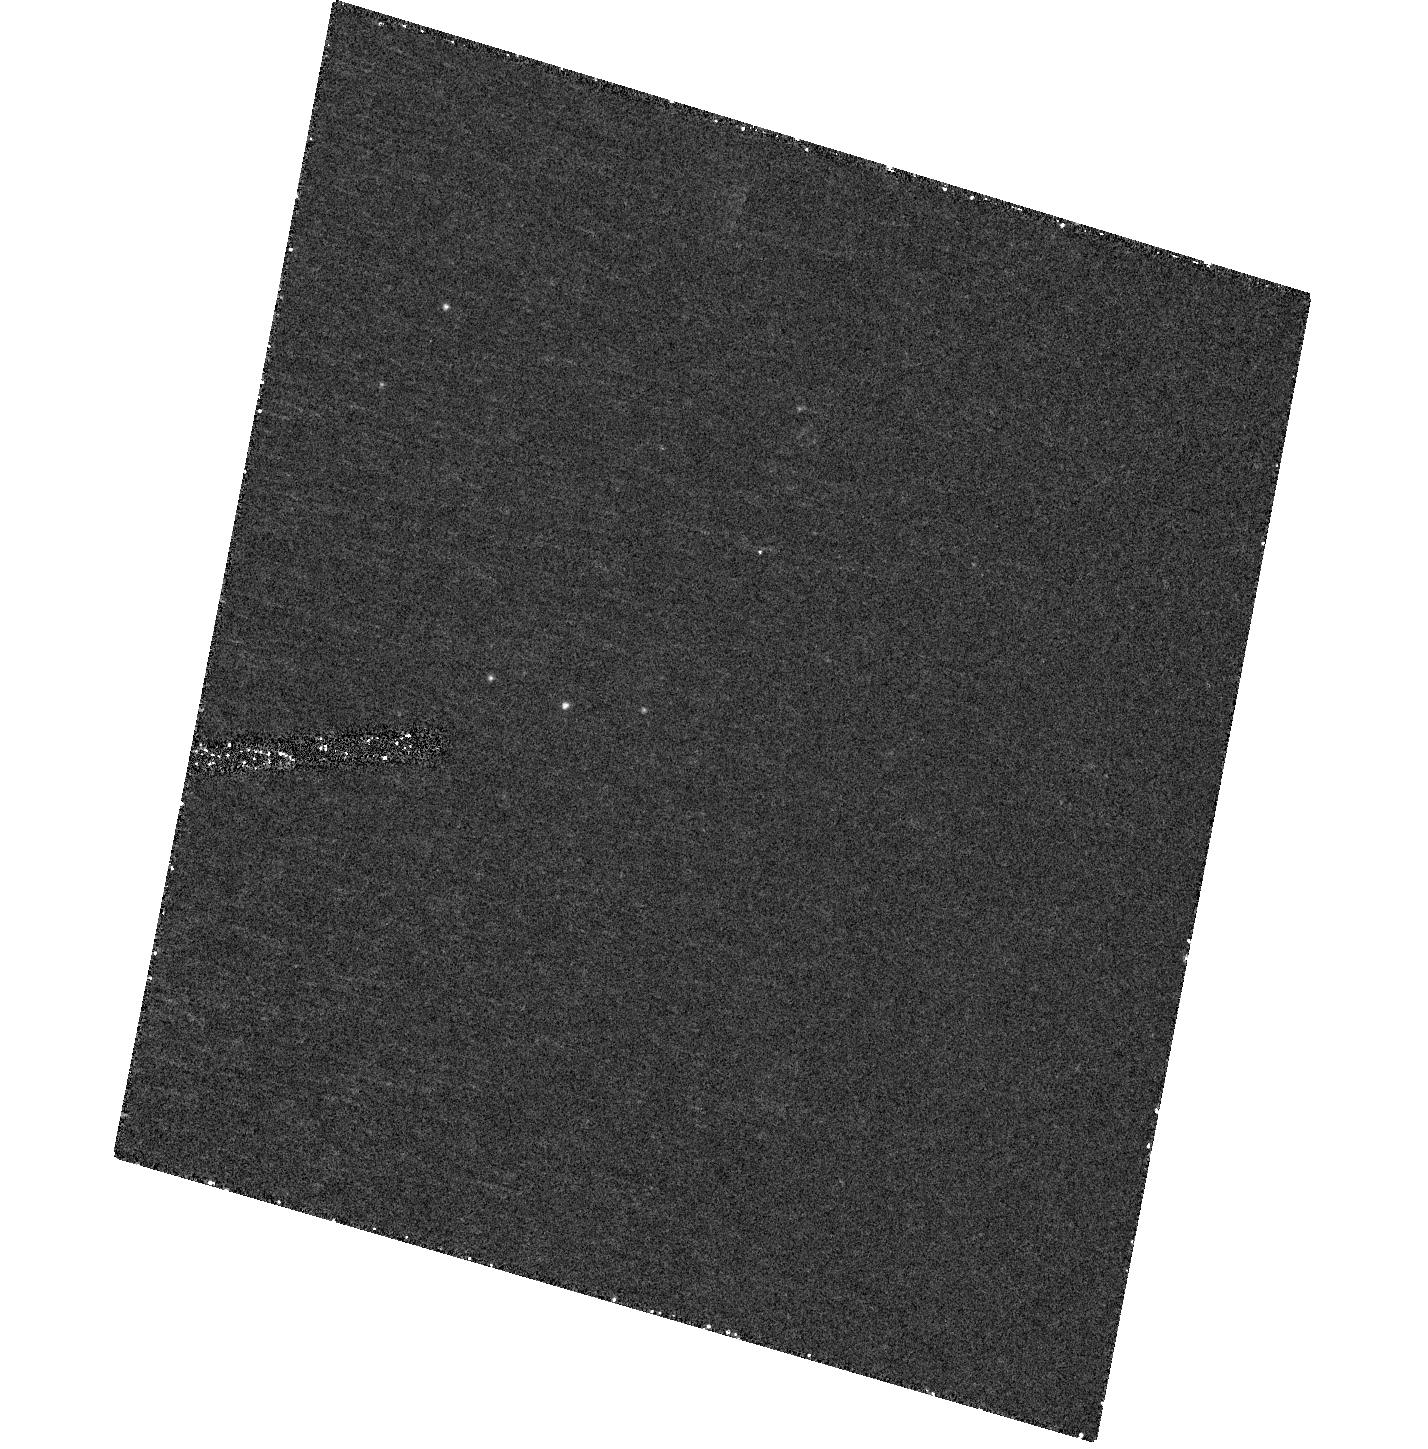
Target: IC-342-X1
Instrument: ACS/HRC
Filter: F330W
Exposure: 48 min
Observation ID: hst_10579_b3_acs_hrc_f330w_j9h8b3

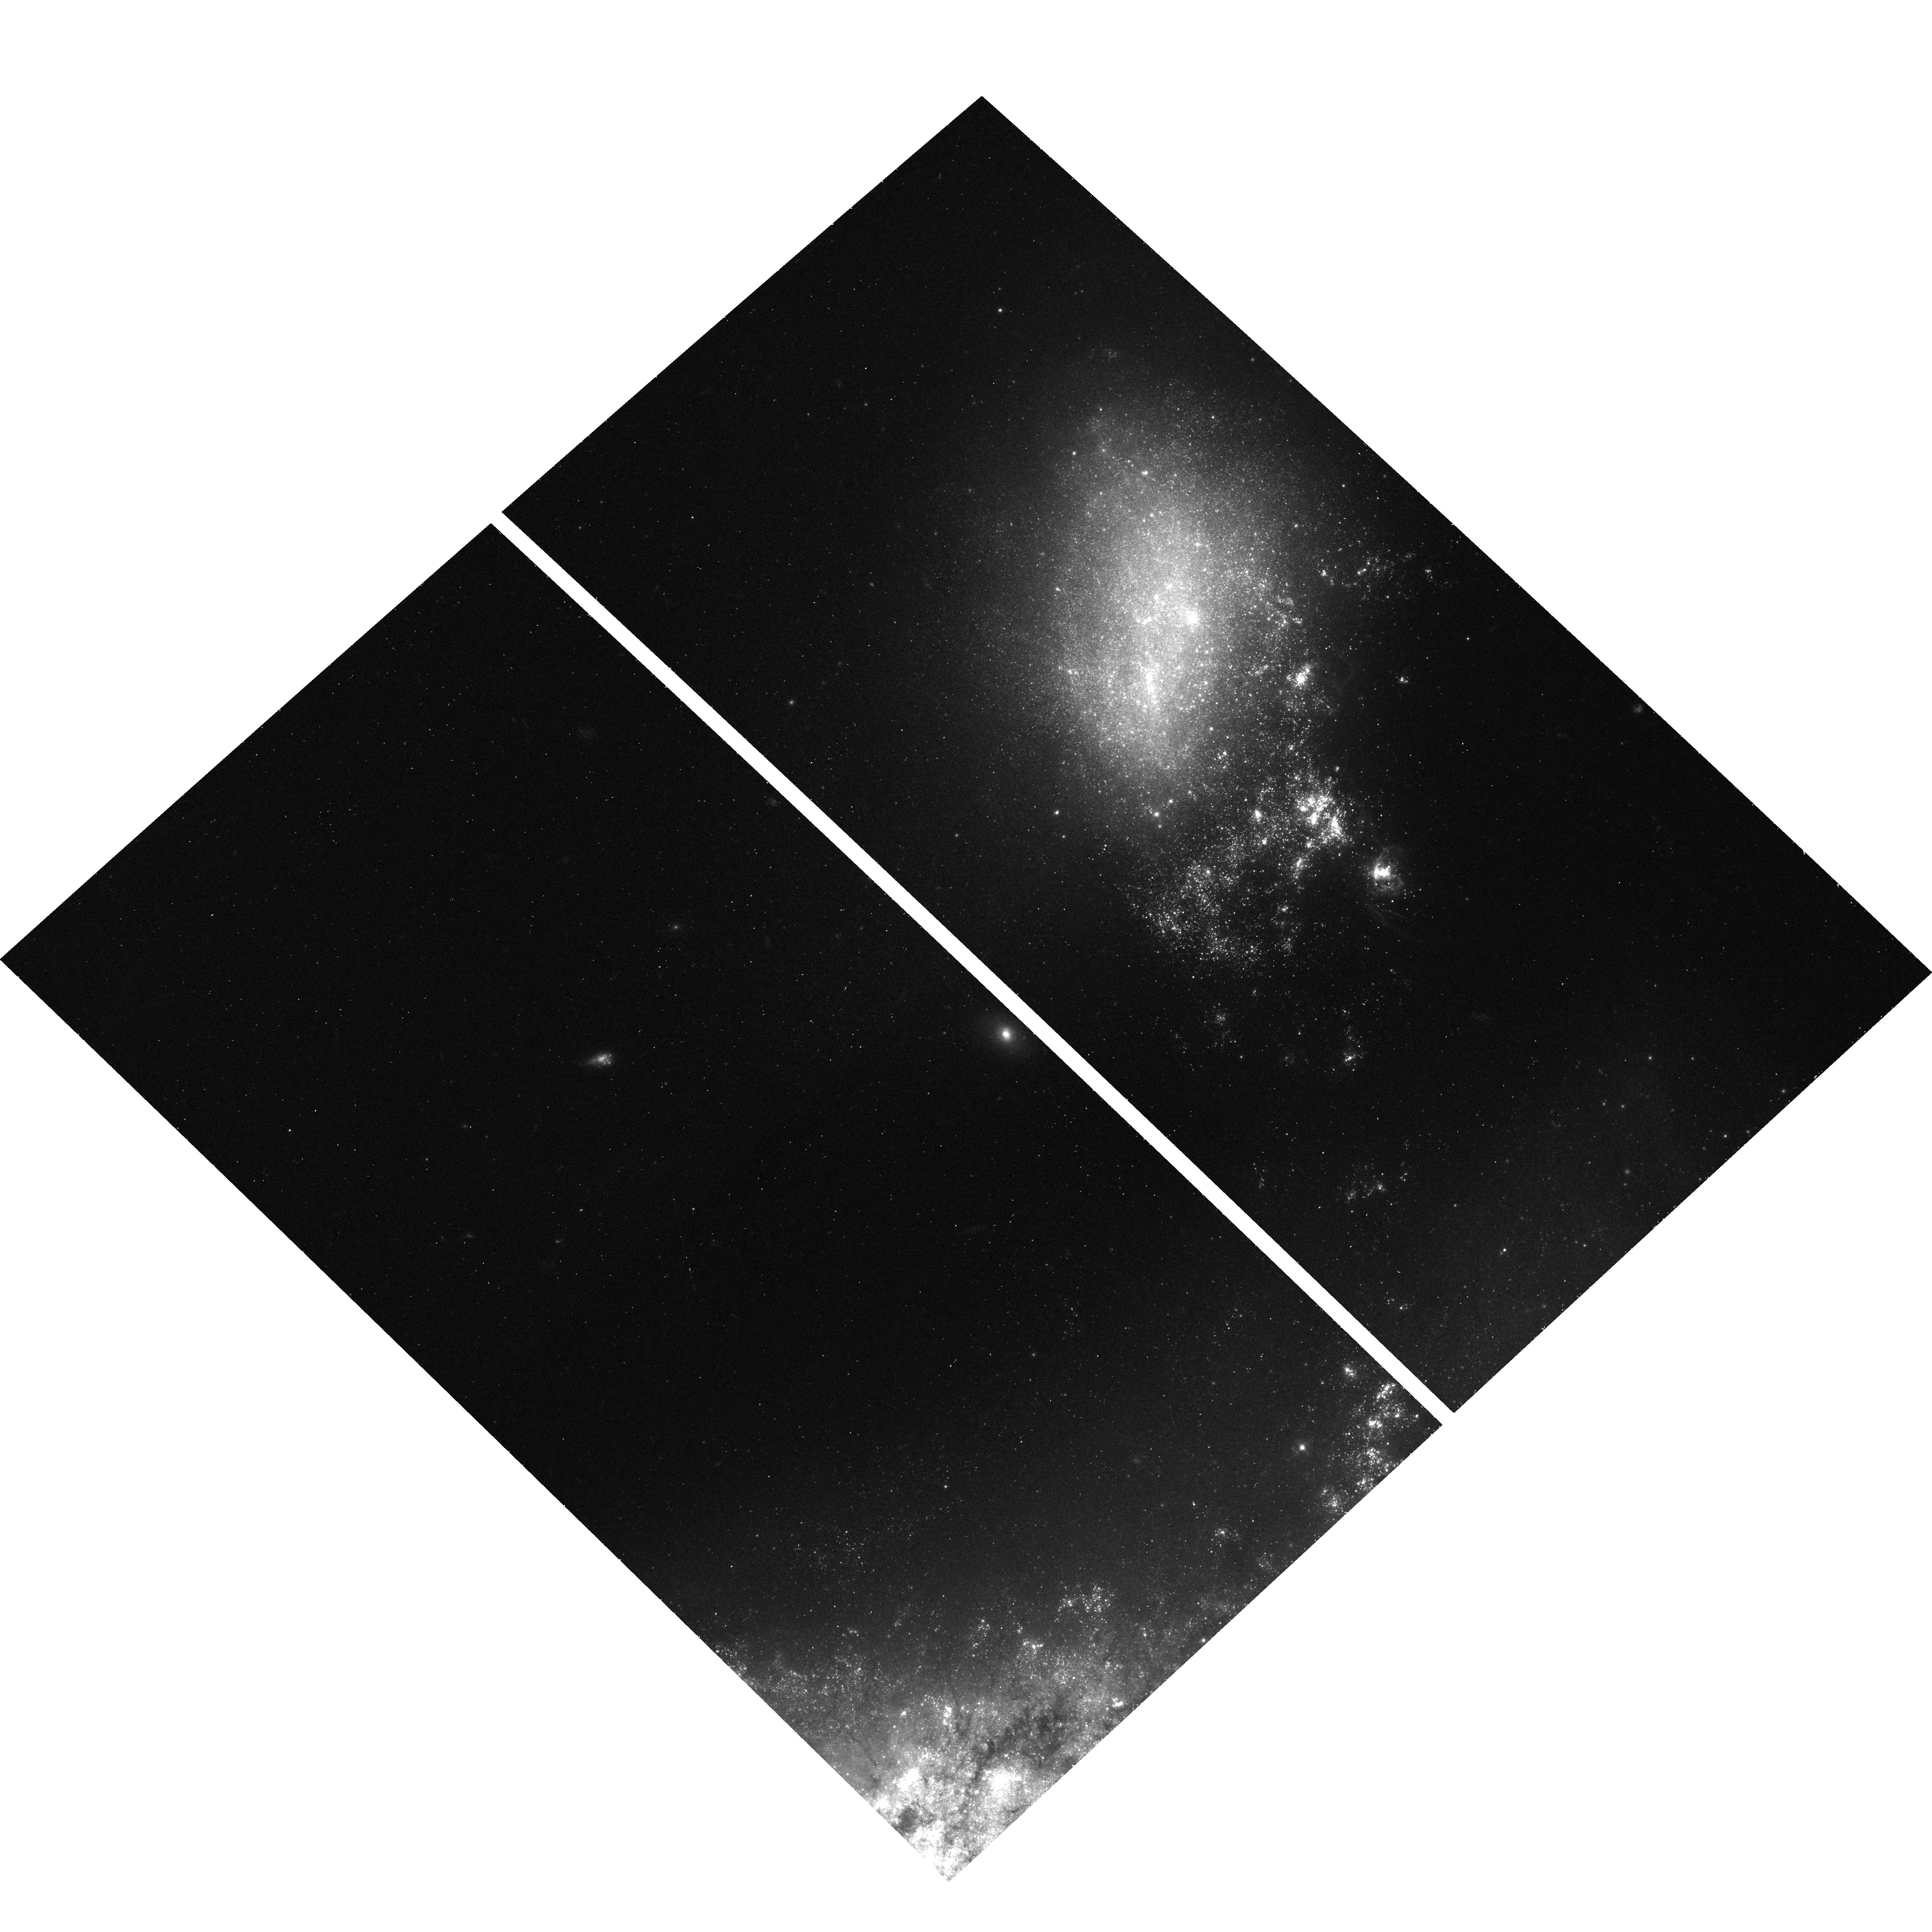
Target: NGC4485-X1
Instrument: ACS/WFC
Filter: F435W
Exposure: 19 min
Observation ID: hst_10579_07_acs_wfc_f435w_j9h807

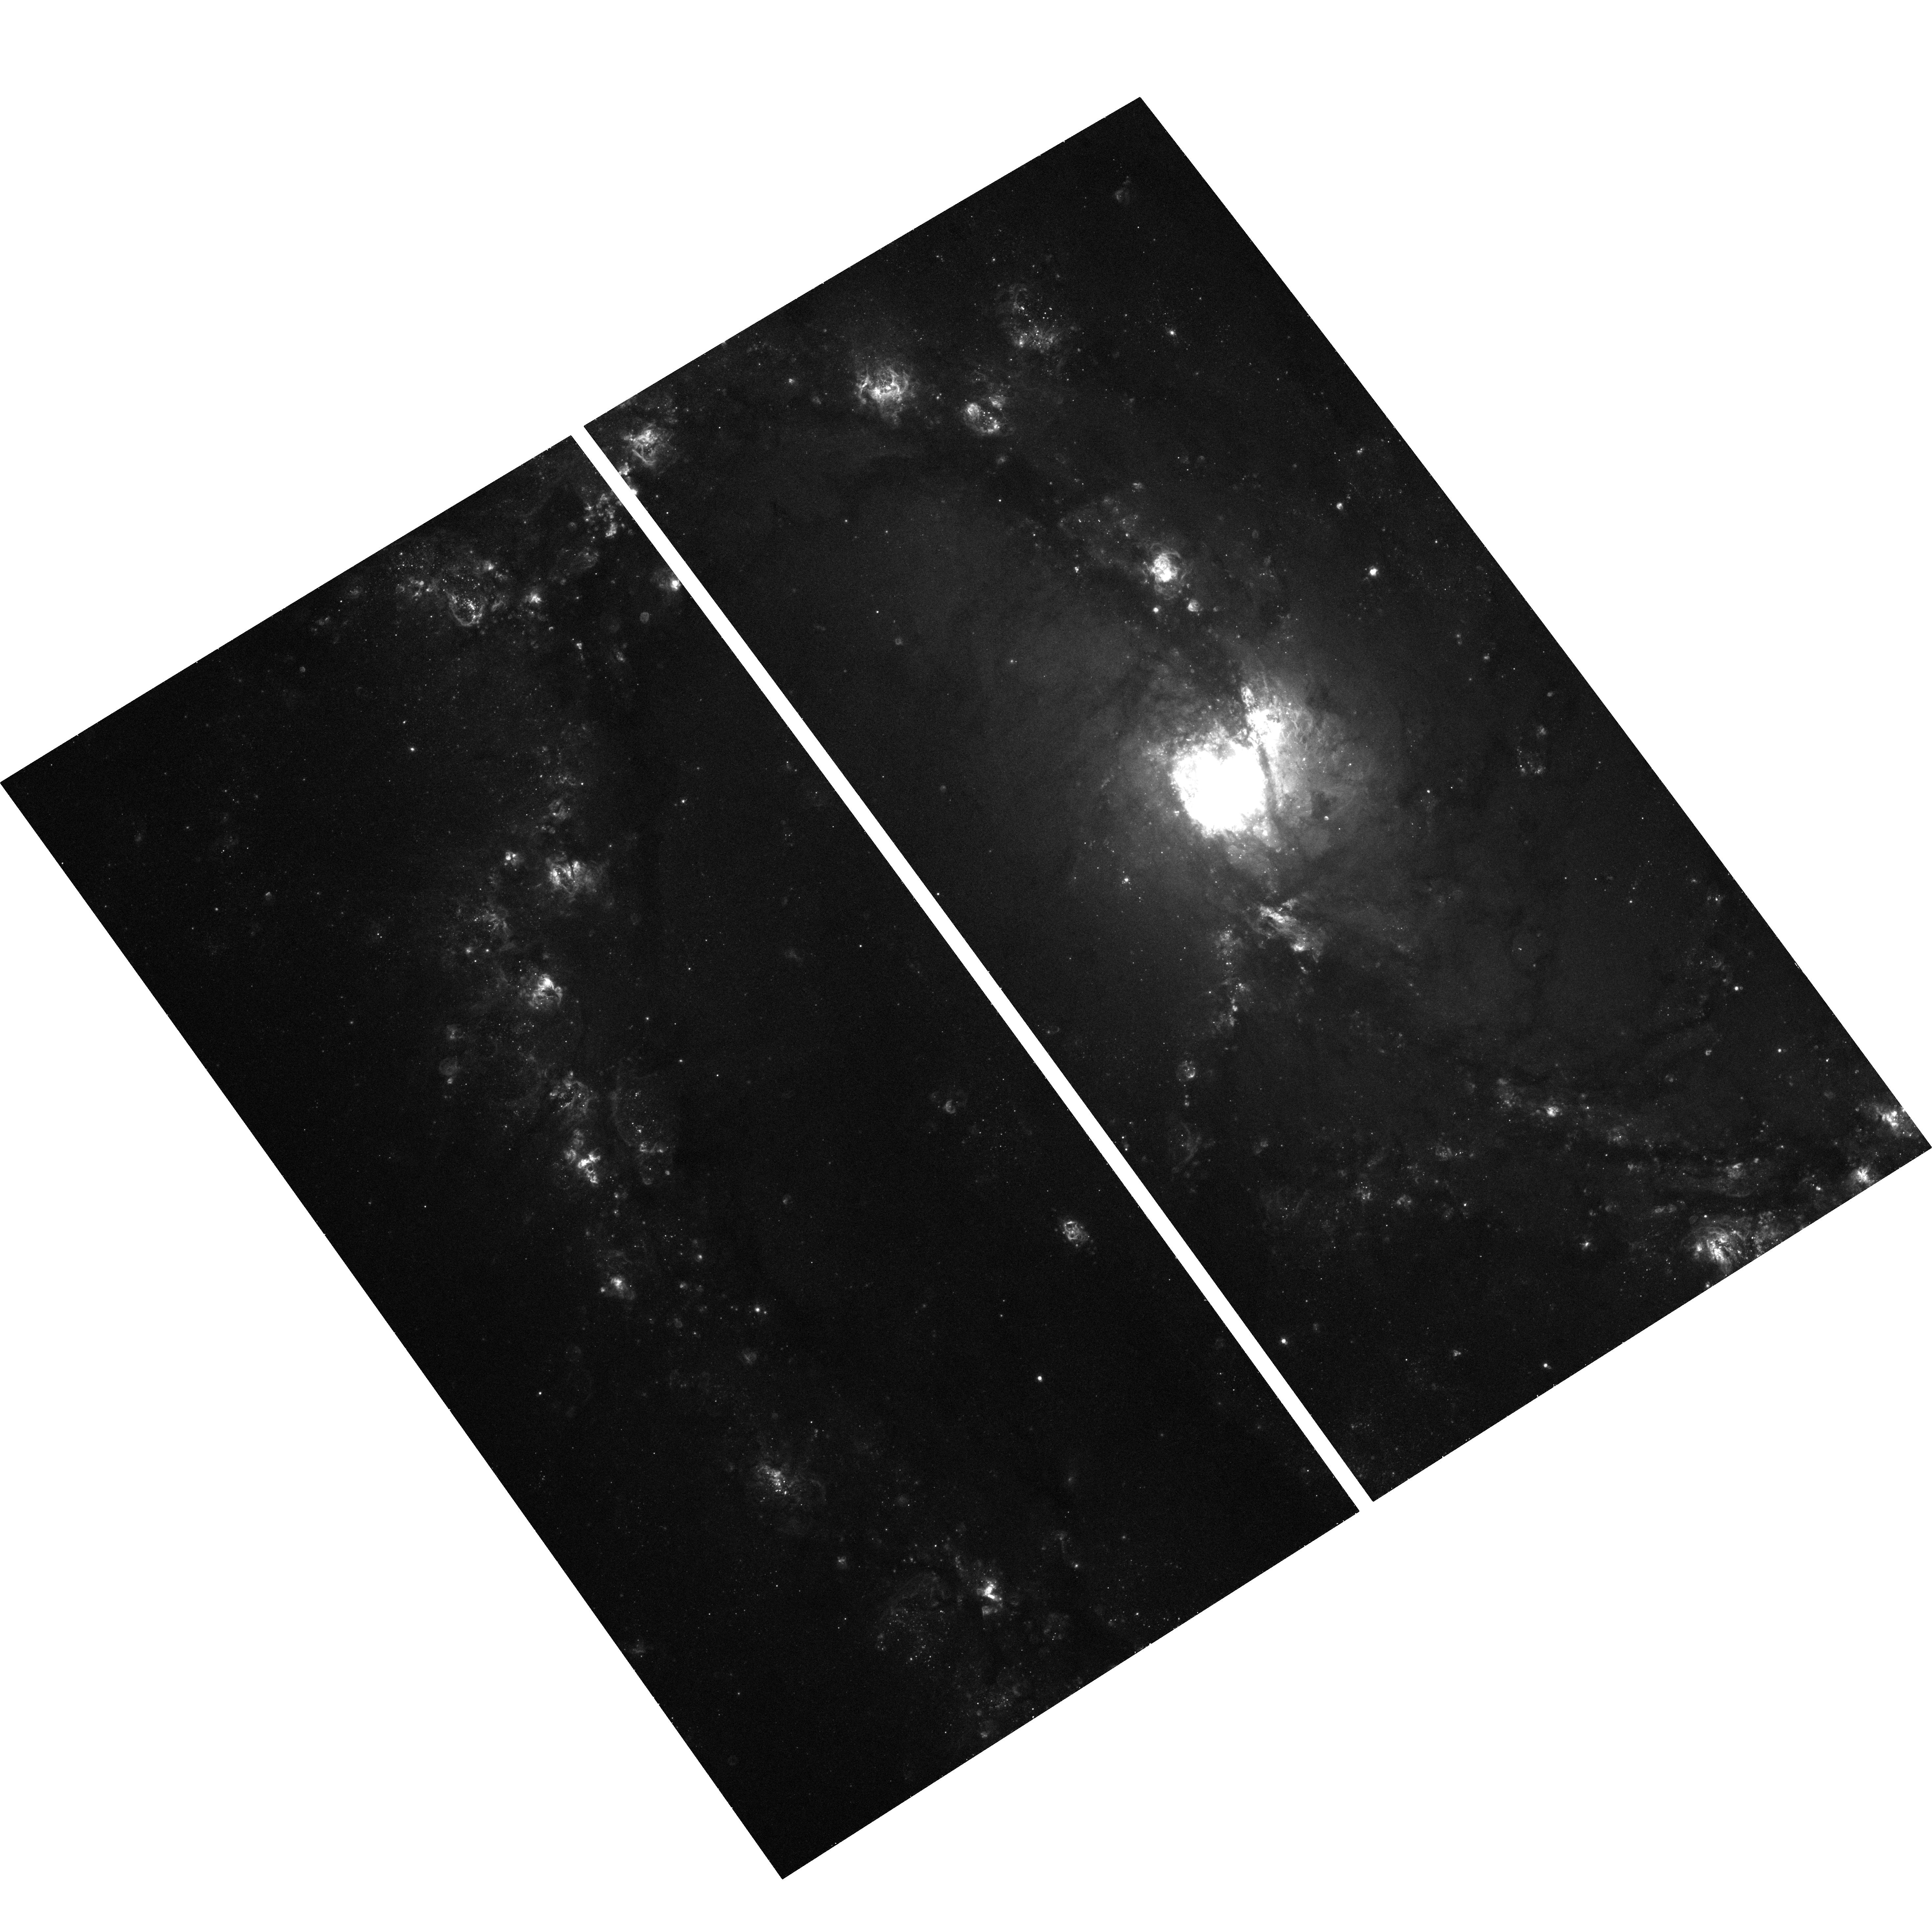
Target: field at RA 204.334°, Dec -29.896°
Instrument: ACS/WFC
Filter: F660N
Exposure: 33 min
Observation ID: hst_10579_a1_acs_wfc_f660n_j9h8a1

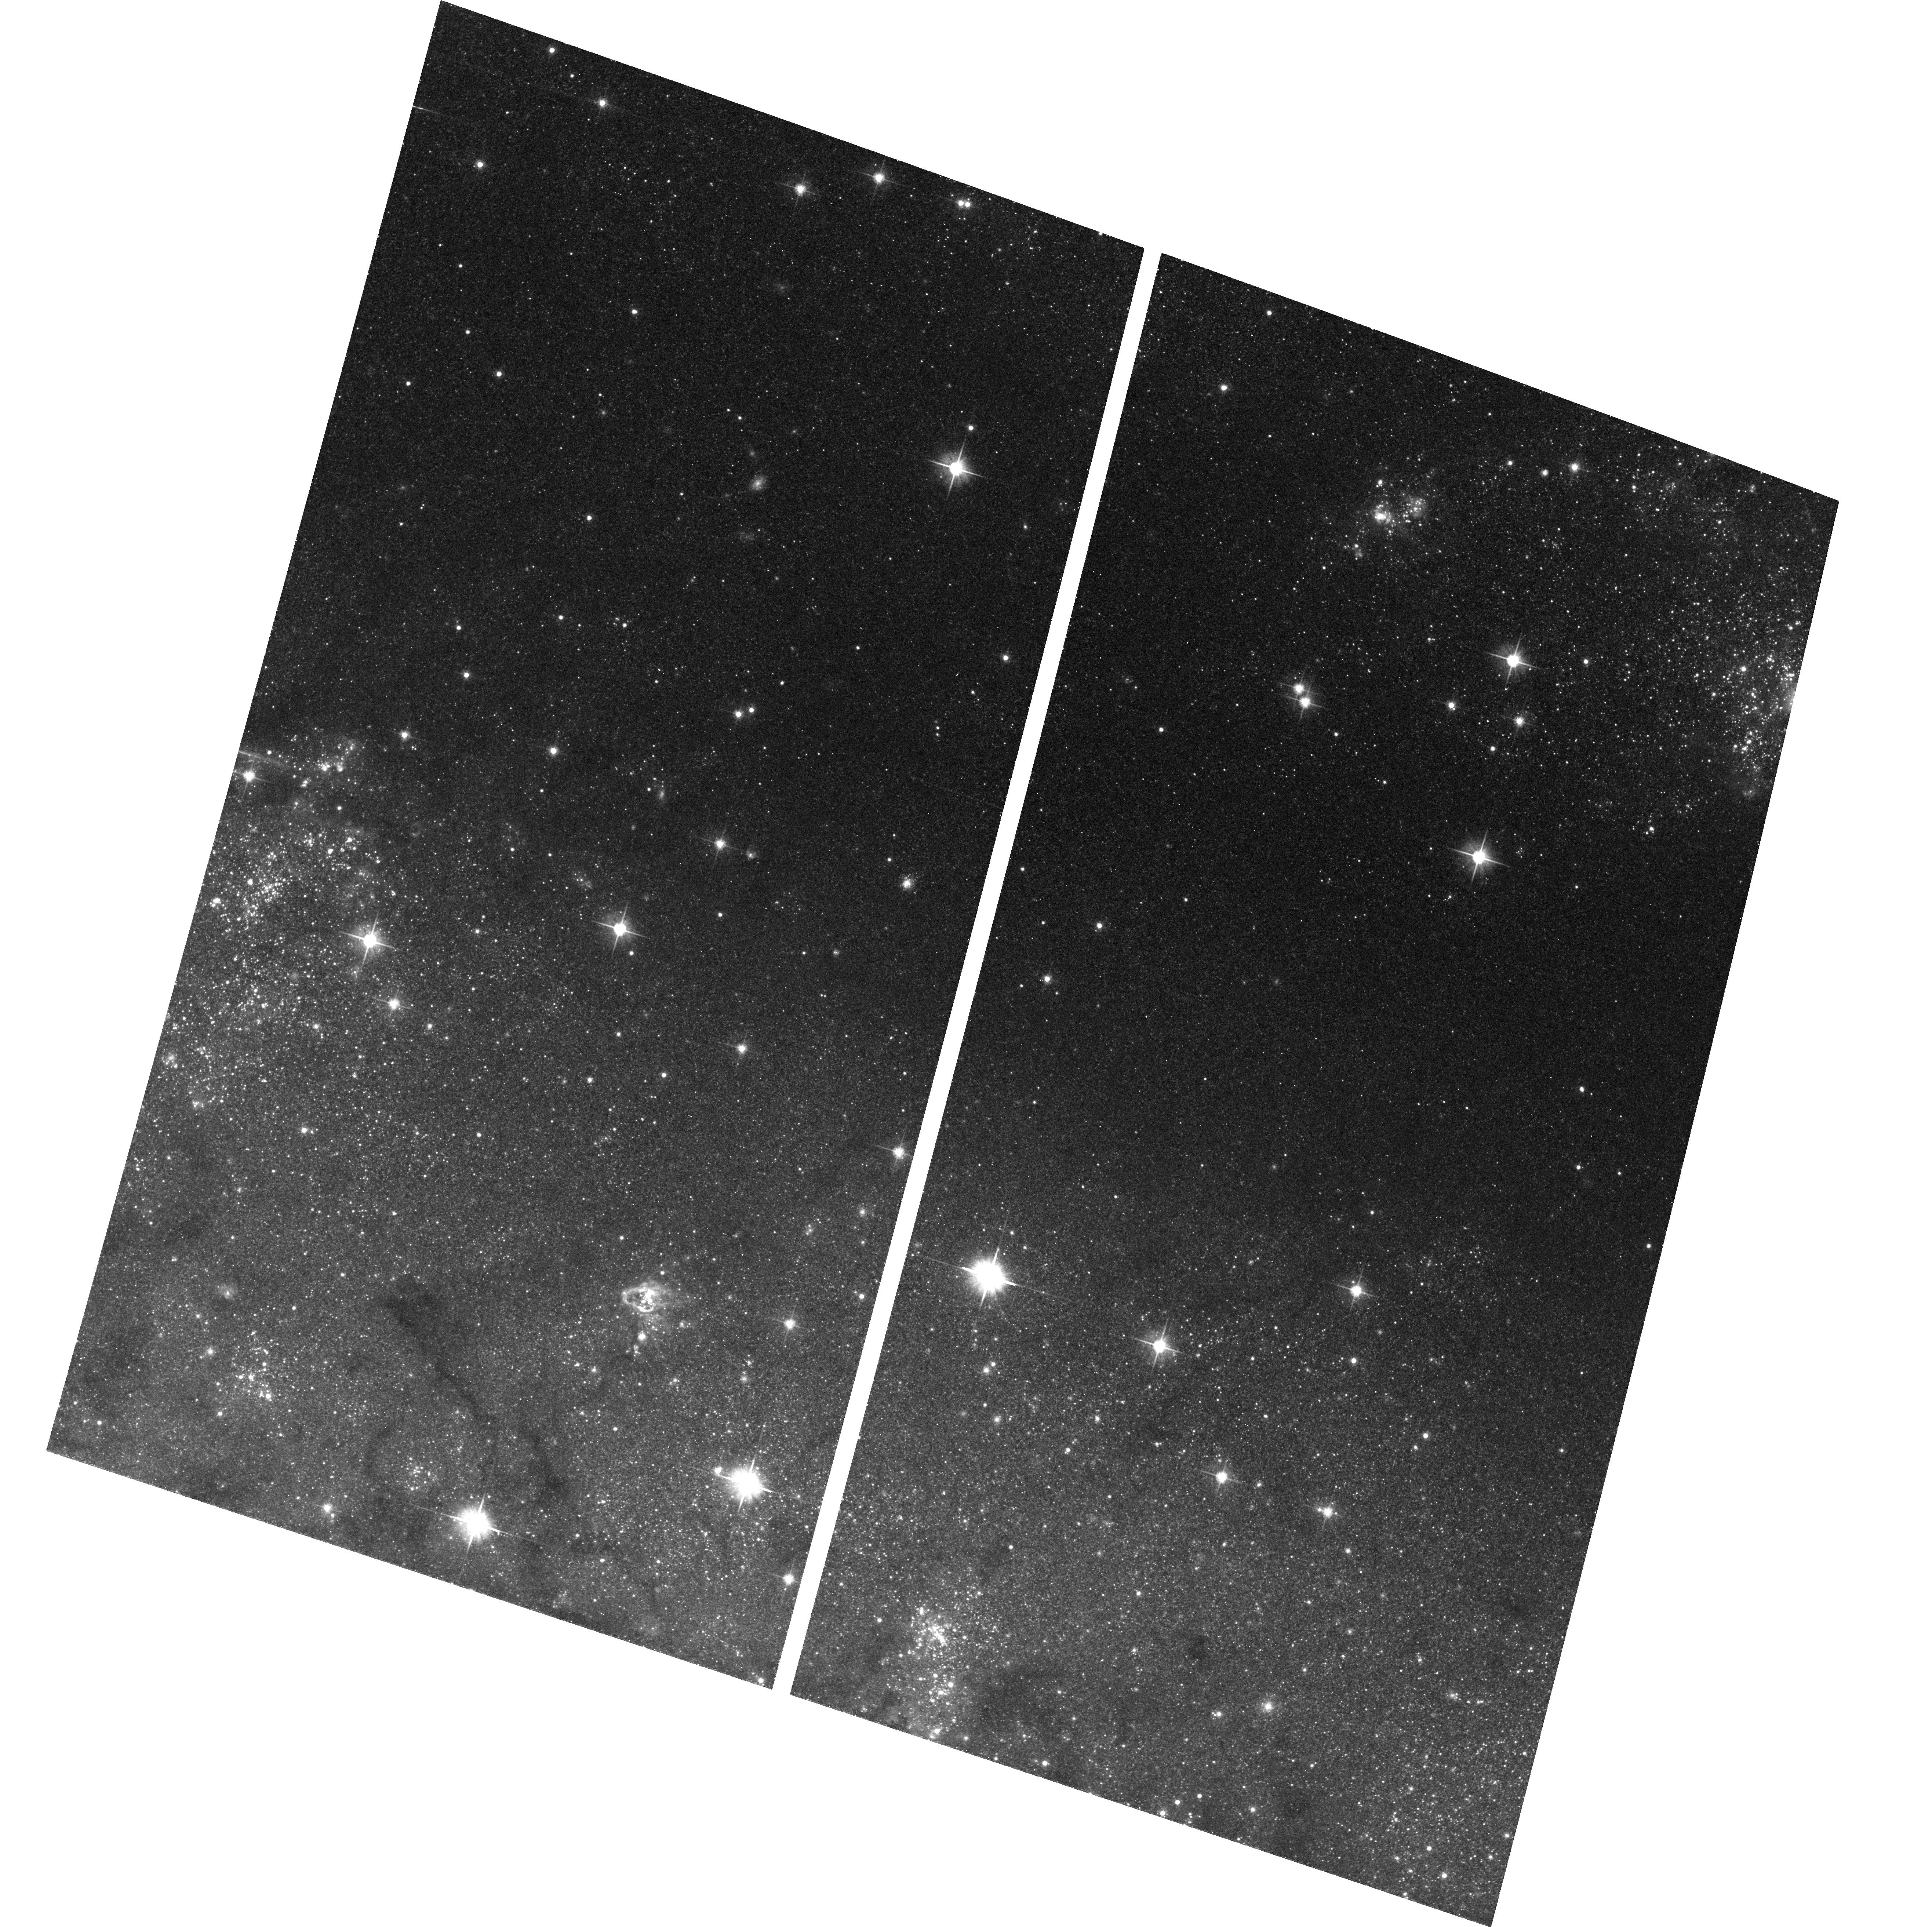
Target: IC-342-X2
Instrument: ACS/WFC
Filter: F606W
Exposure: 21 min
Observation ID: hst_10579_15_acs_wfc_f606w_j9h815

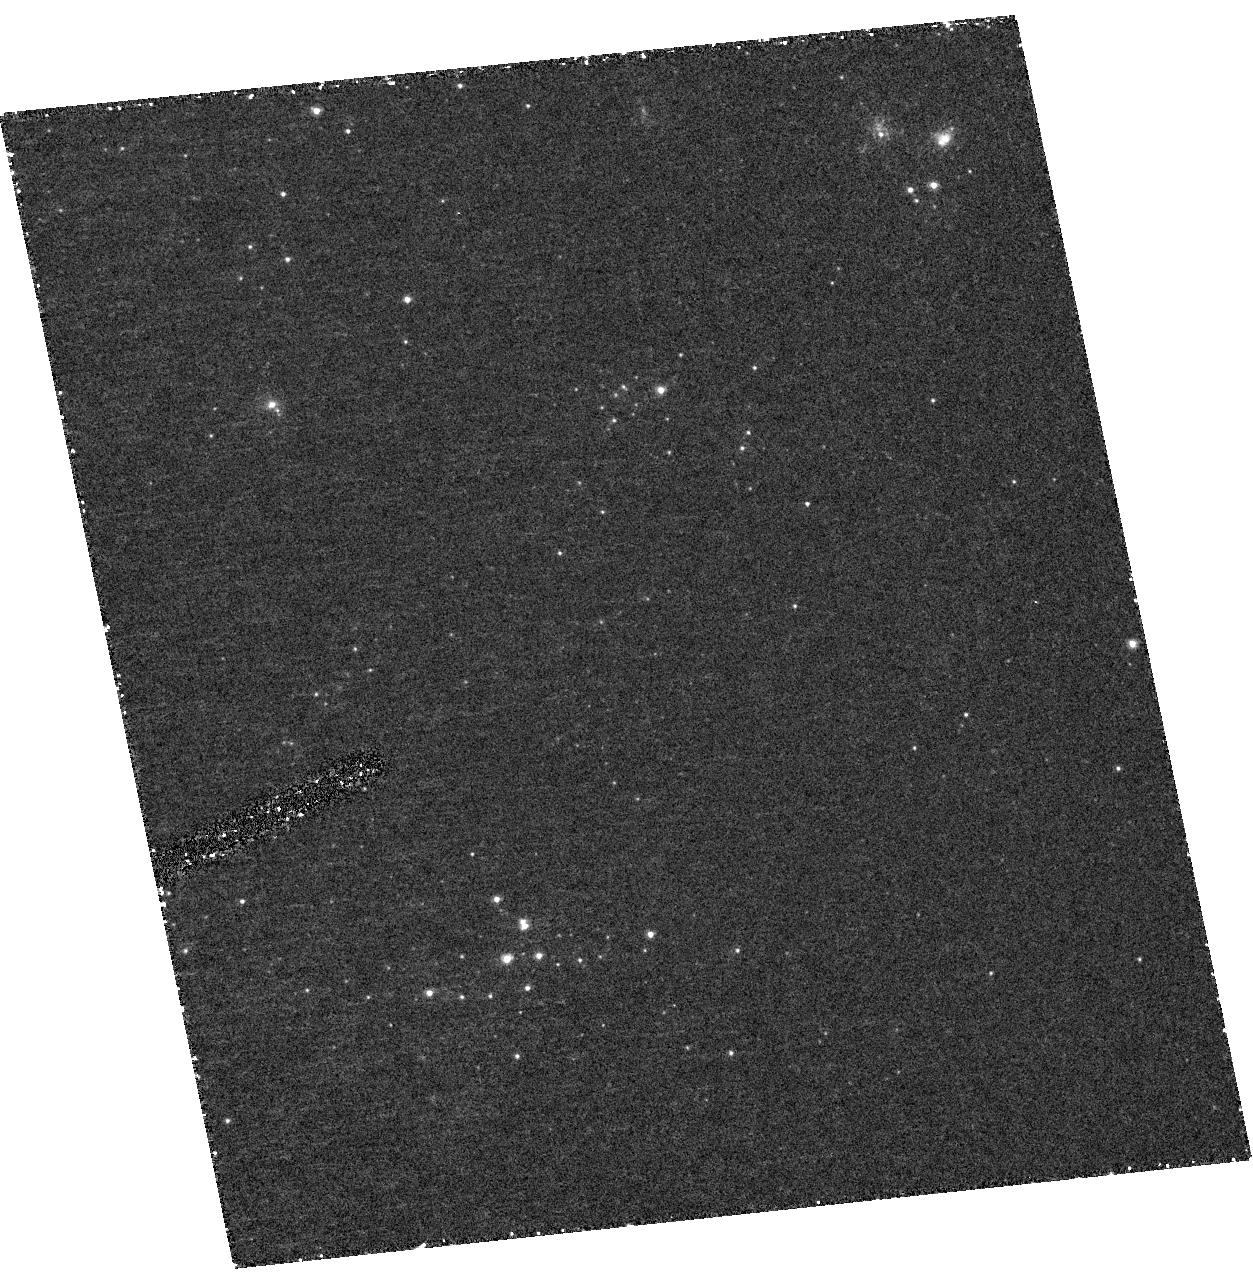
Target: NGC2403-X1
Instrument: ACS/HRC
Filter: F330W
Exposure: 49 min
Observation ID: hst_10579_a3_acs_hrc_f330w_j9h8a3

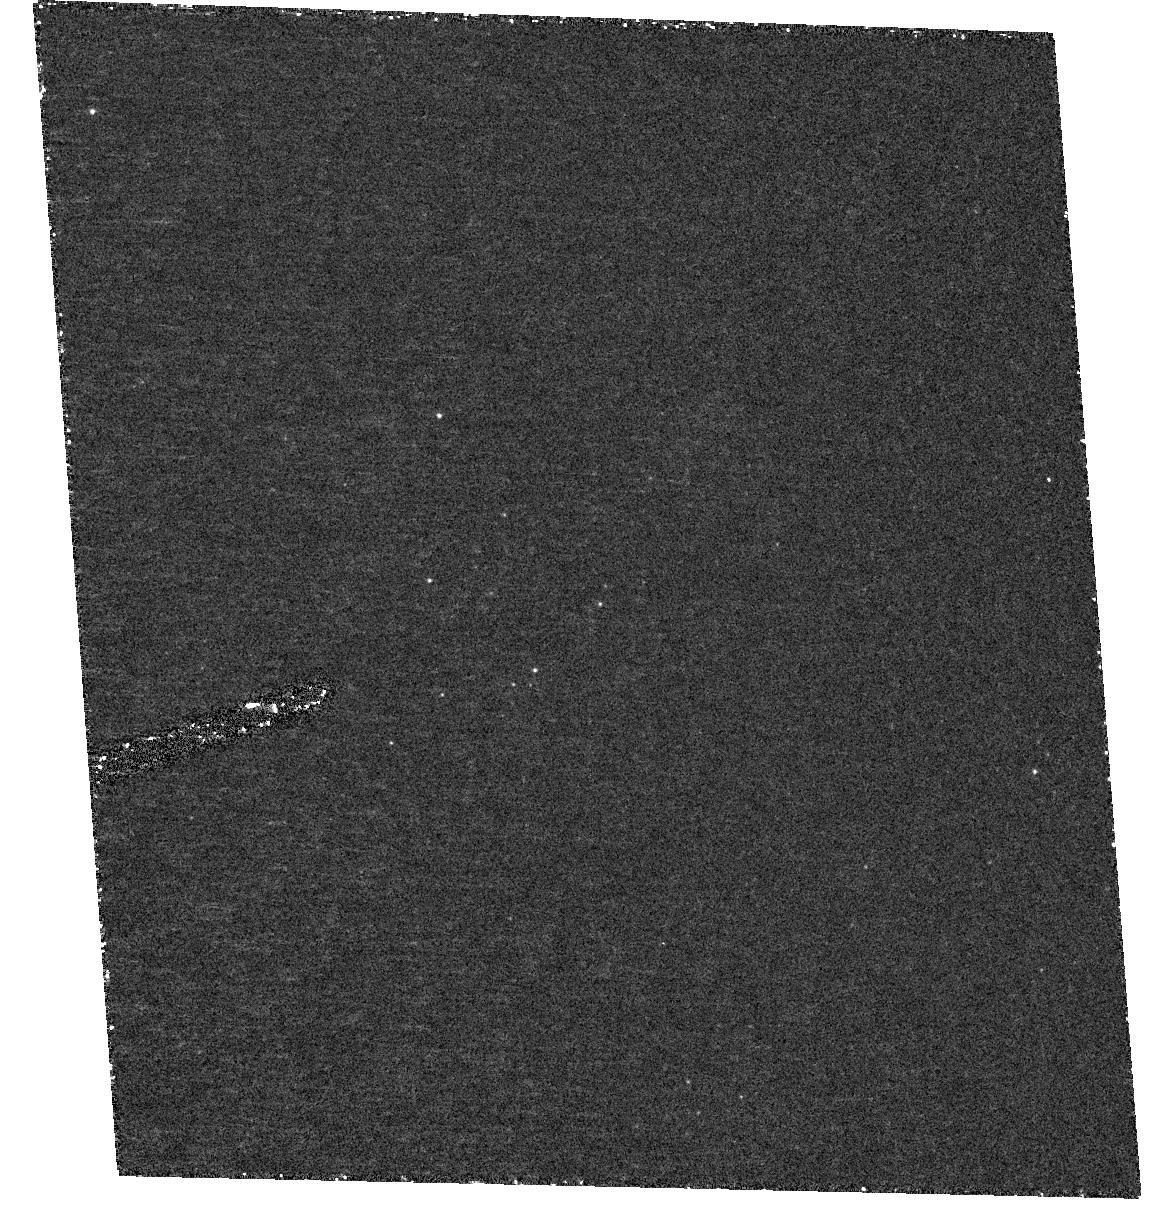
Target: NGC5055-X2
Instrument: ACS/HRC
Filter: F330W
Exposure: 44 min
Observation ID: hst_10579_10_acs_hrc_f330w_j9h810

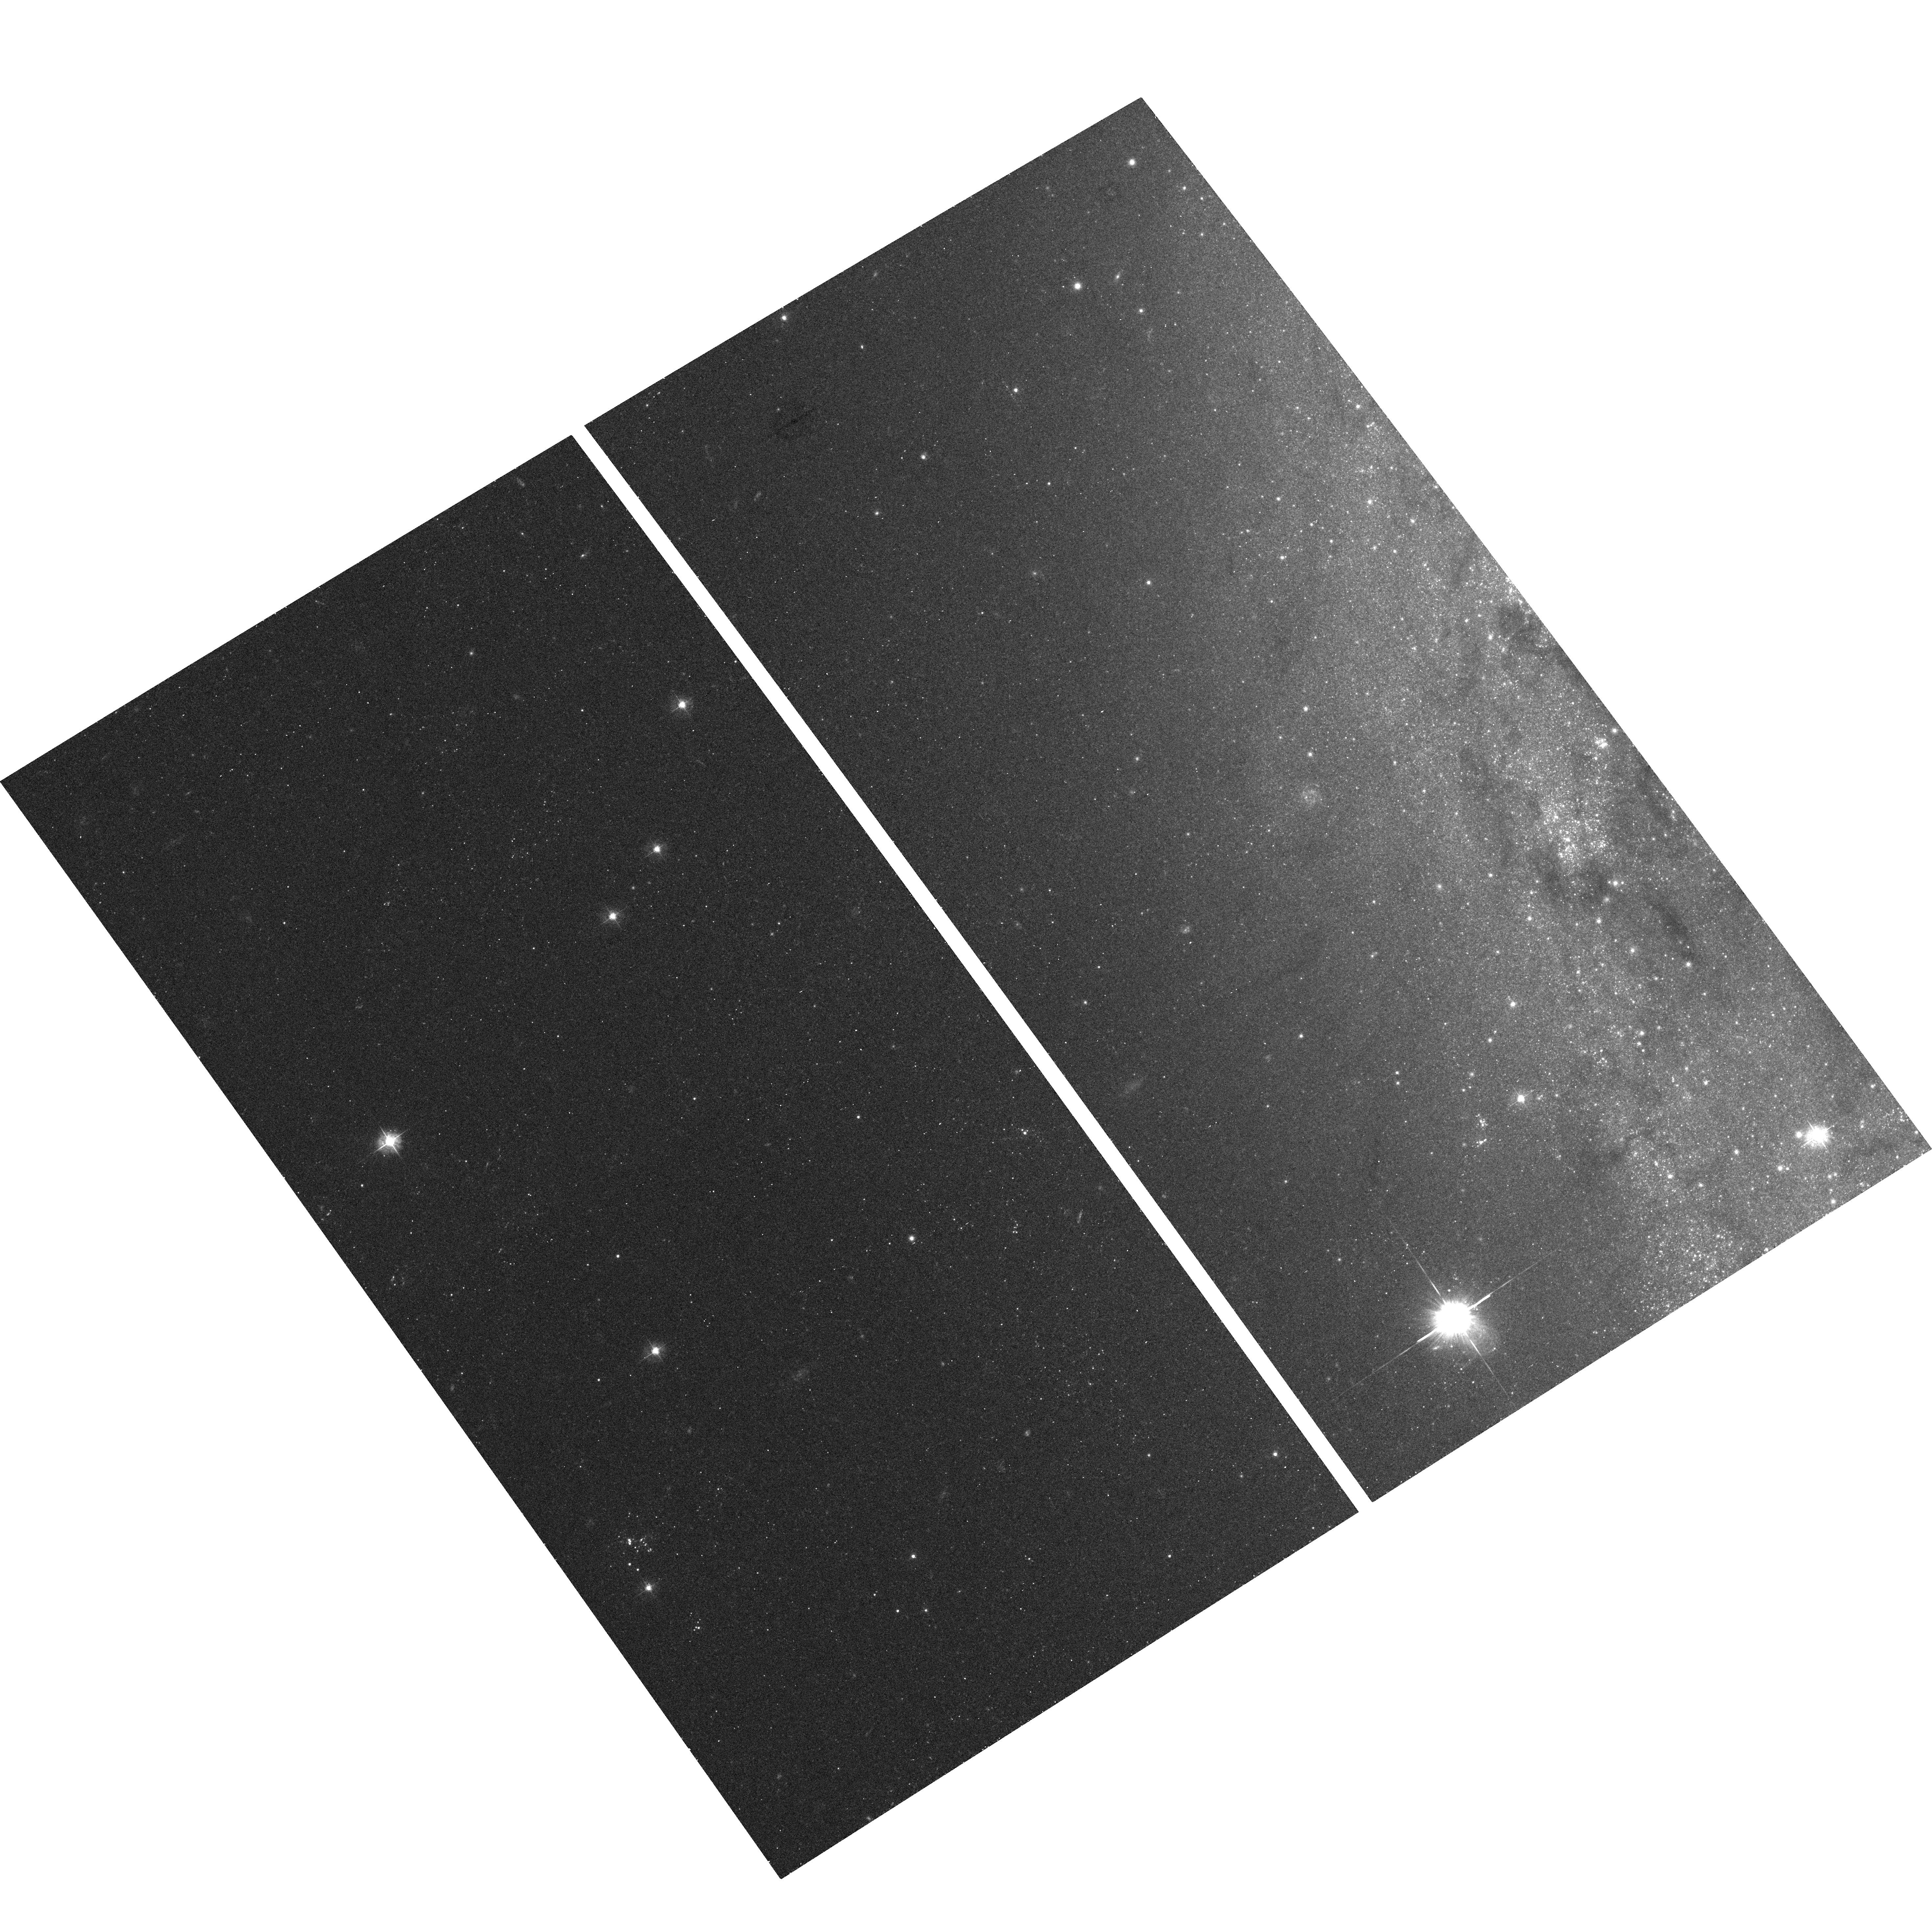
Target: M83-IXO82
Instrument: ACS/WFC
Filter: F435W
Exposure: 17 min
Observation ID: hst_10579_11_acs_wfc_f435w_j9h811

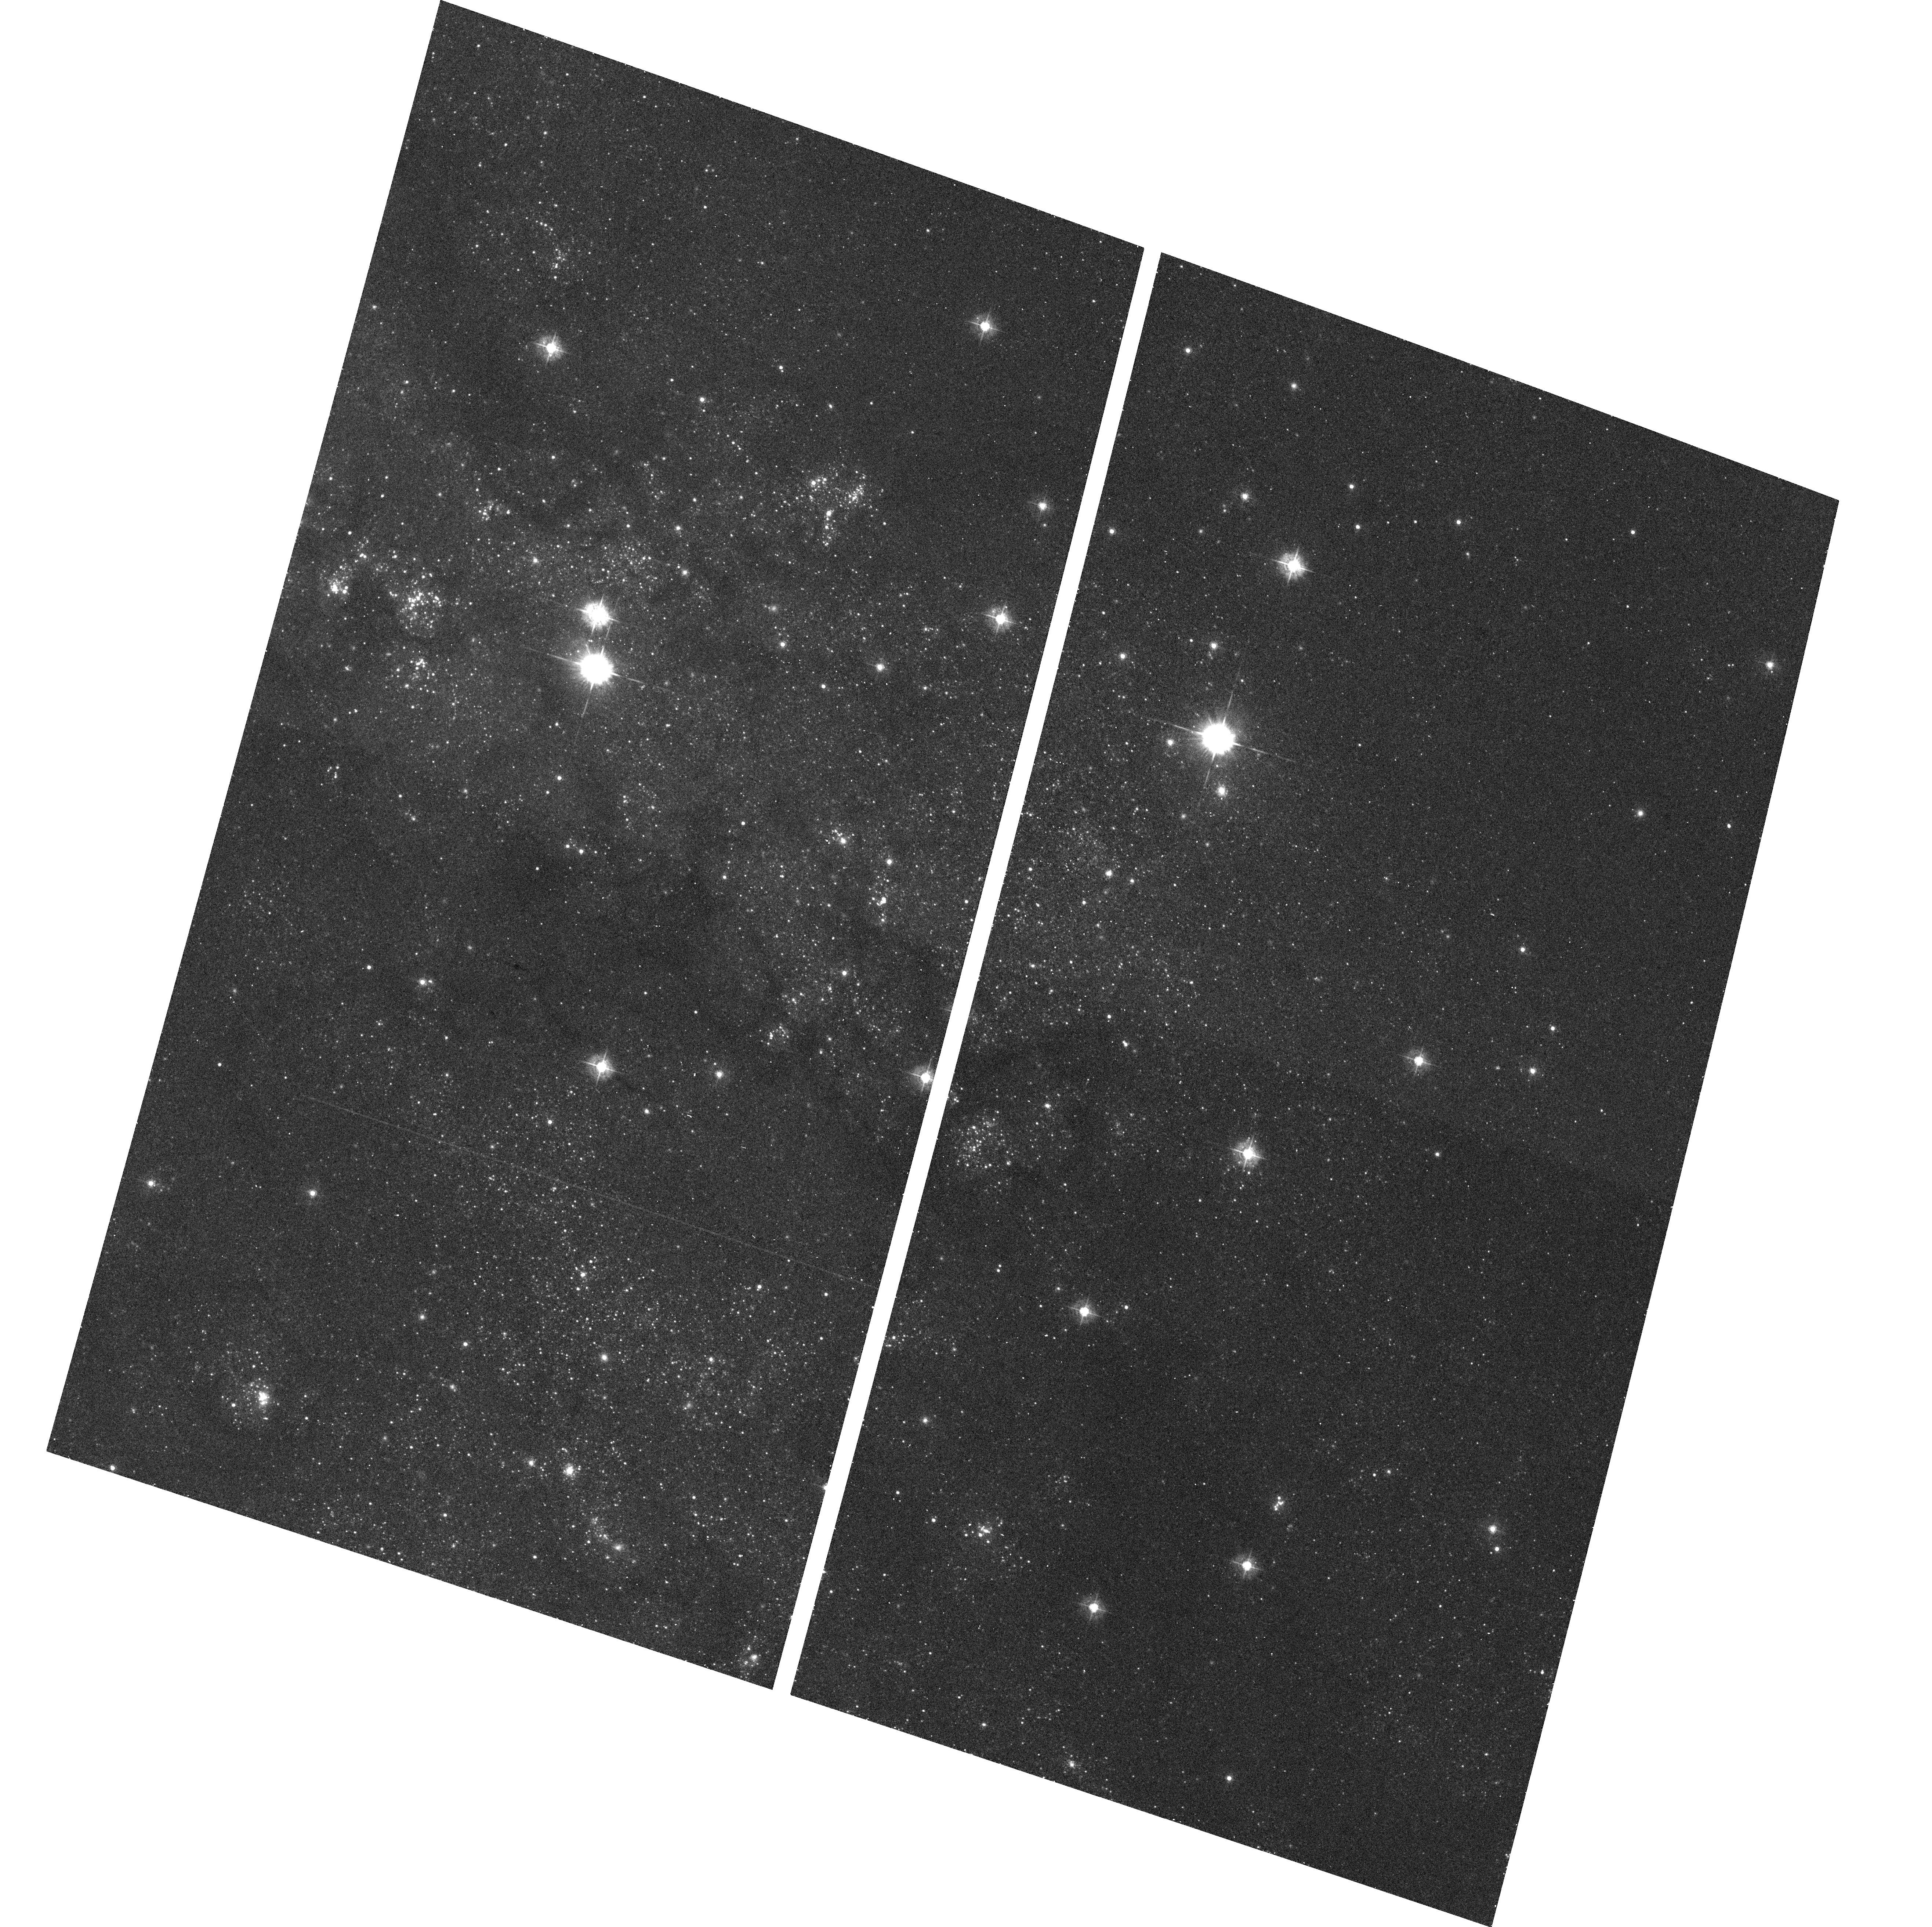
Target: IC-342-X1
Instrument: ACS/WFC
Filter: F435W
Exposure: 21 min
Observation ID: hst_10579_13_acs_wfc_f435w_j9h813

ULX counterparts: the key to finding intermediate-mass black holes (PI: Roberts, Timothy Paul)

The origin and formation mechanism for supermassive black holes (SMBHs) found in the centres of most, if not all, galaxies remains one of the outstanding questions in astrophysics. Most scenarios involve the presence of massive black holes in the early universe, formed by the collapse of primordial Population III stars. It is predicted that a relic of this population could still be present in galactic halos in the current epoch, possessing masses from a few hundred times solar mass upwards. However, to date no CONCLUSIVE evidence for such a class of "intermediate-mass" black holes has been found. The most likely current candidates are the ultraluminous X-ray sources (ULXs), which show tantalising evidence for IMBHs (e.g. the extreme X-ray luminosities and low disk temperatures expected from accreting IMBHs). We propose to address this issue by identifying optical counterparts for six of the nearest ULXs. We will use this programme as a pathfinder for future radial velocity measurements, which will allow the orbital parameters and hence the first undisputed mass constraints for these systems to be determined.